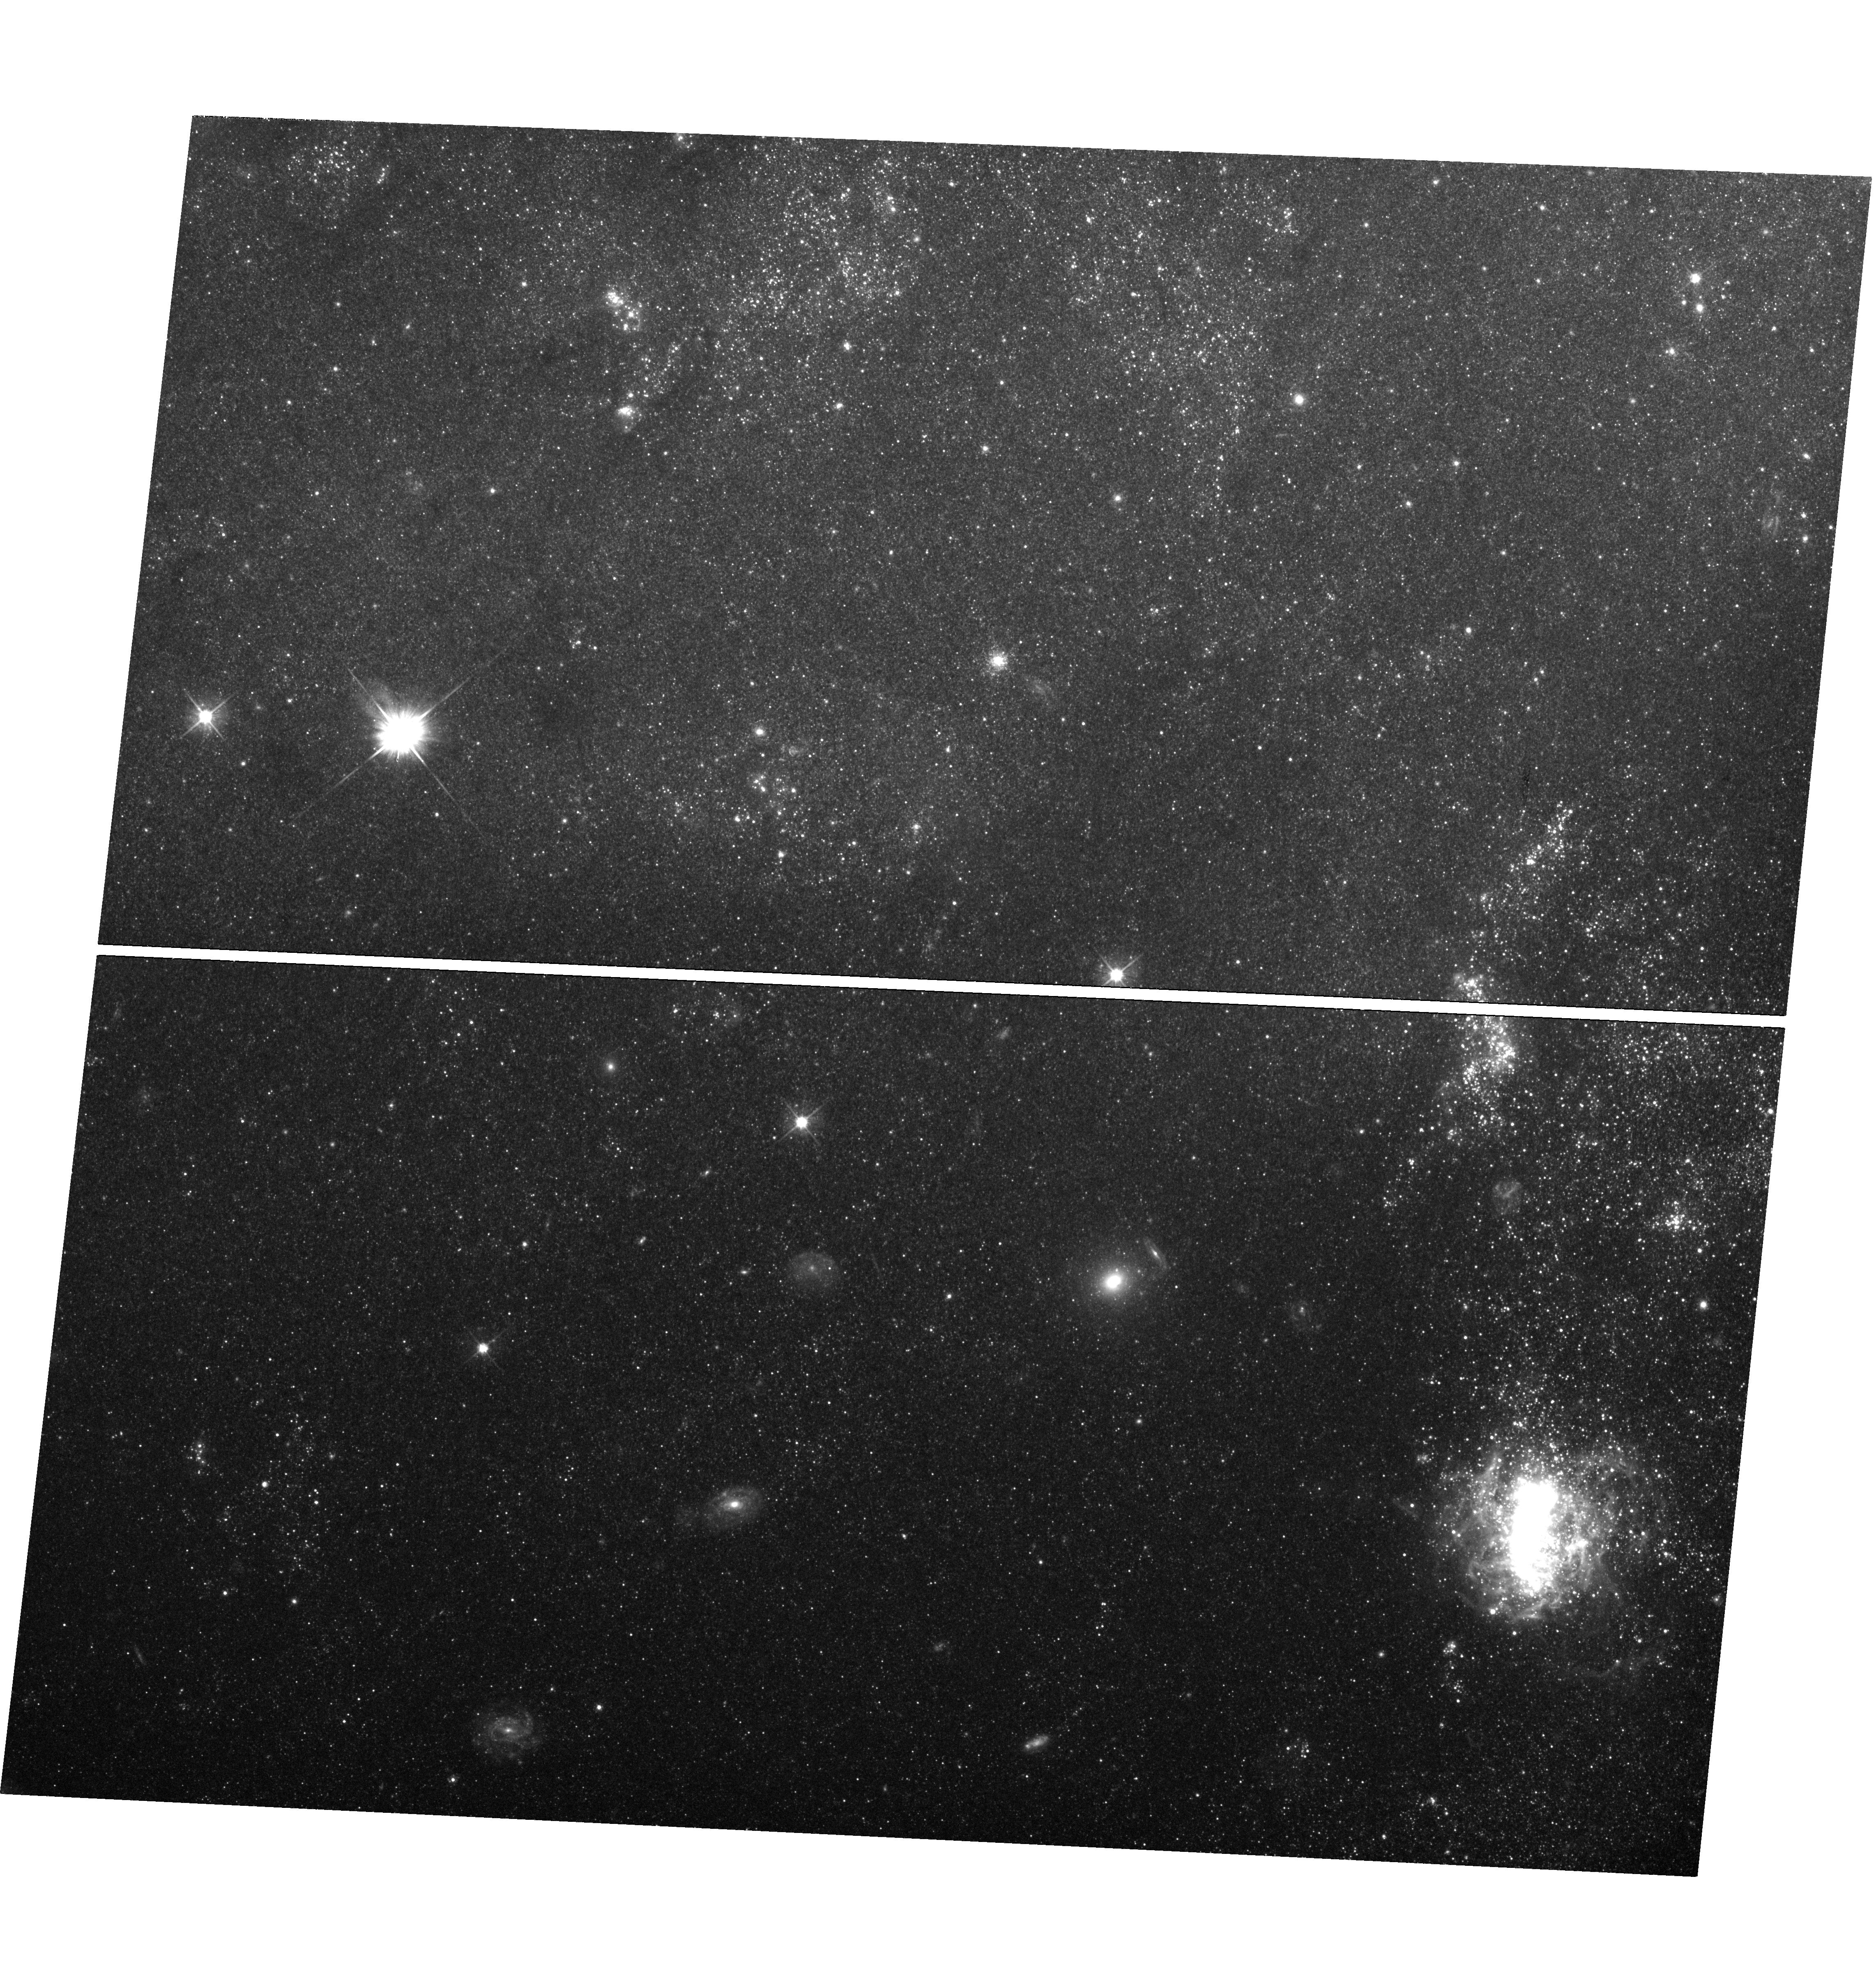
Target: SN-2011FE-UVIS
Instrument: WFC3/UVIS
Filter: F555W
Exposure: 1.4 h
Observation ID: hst_14678_01_wfc3_uvis_f555w_id6v01

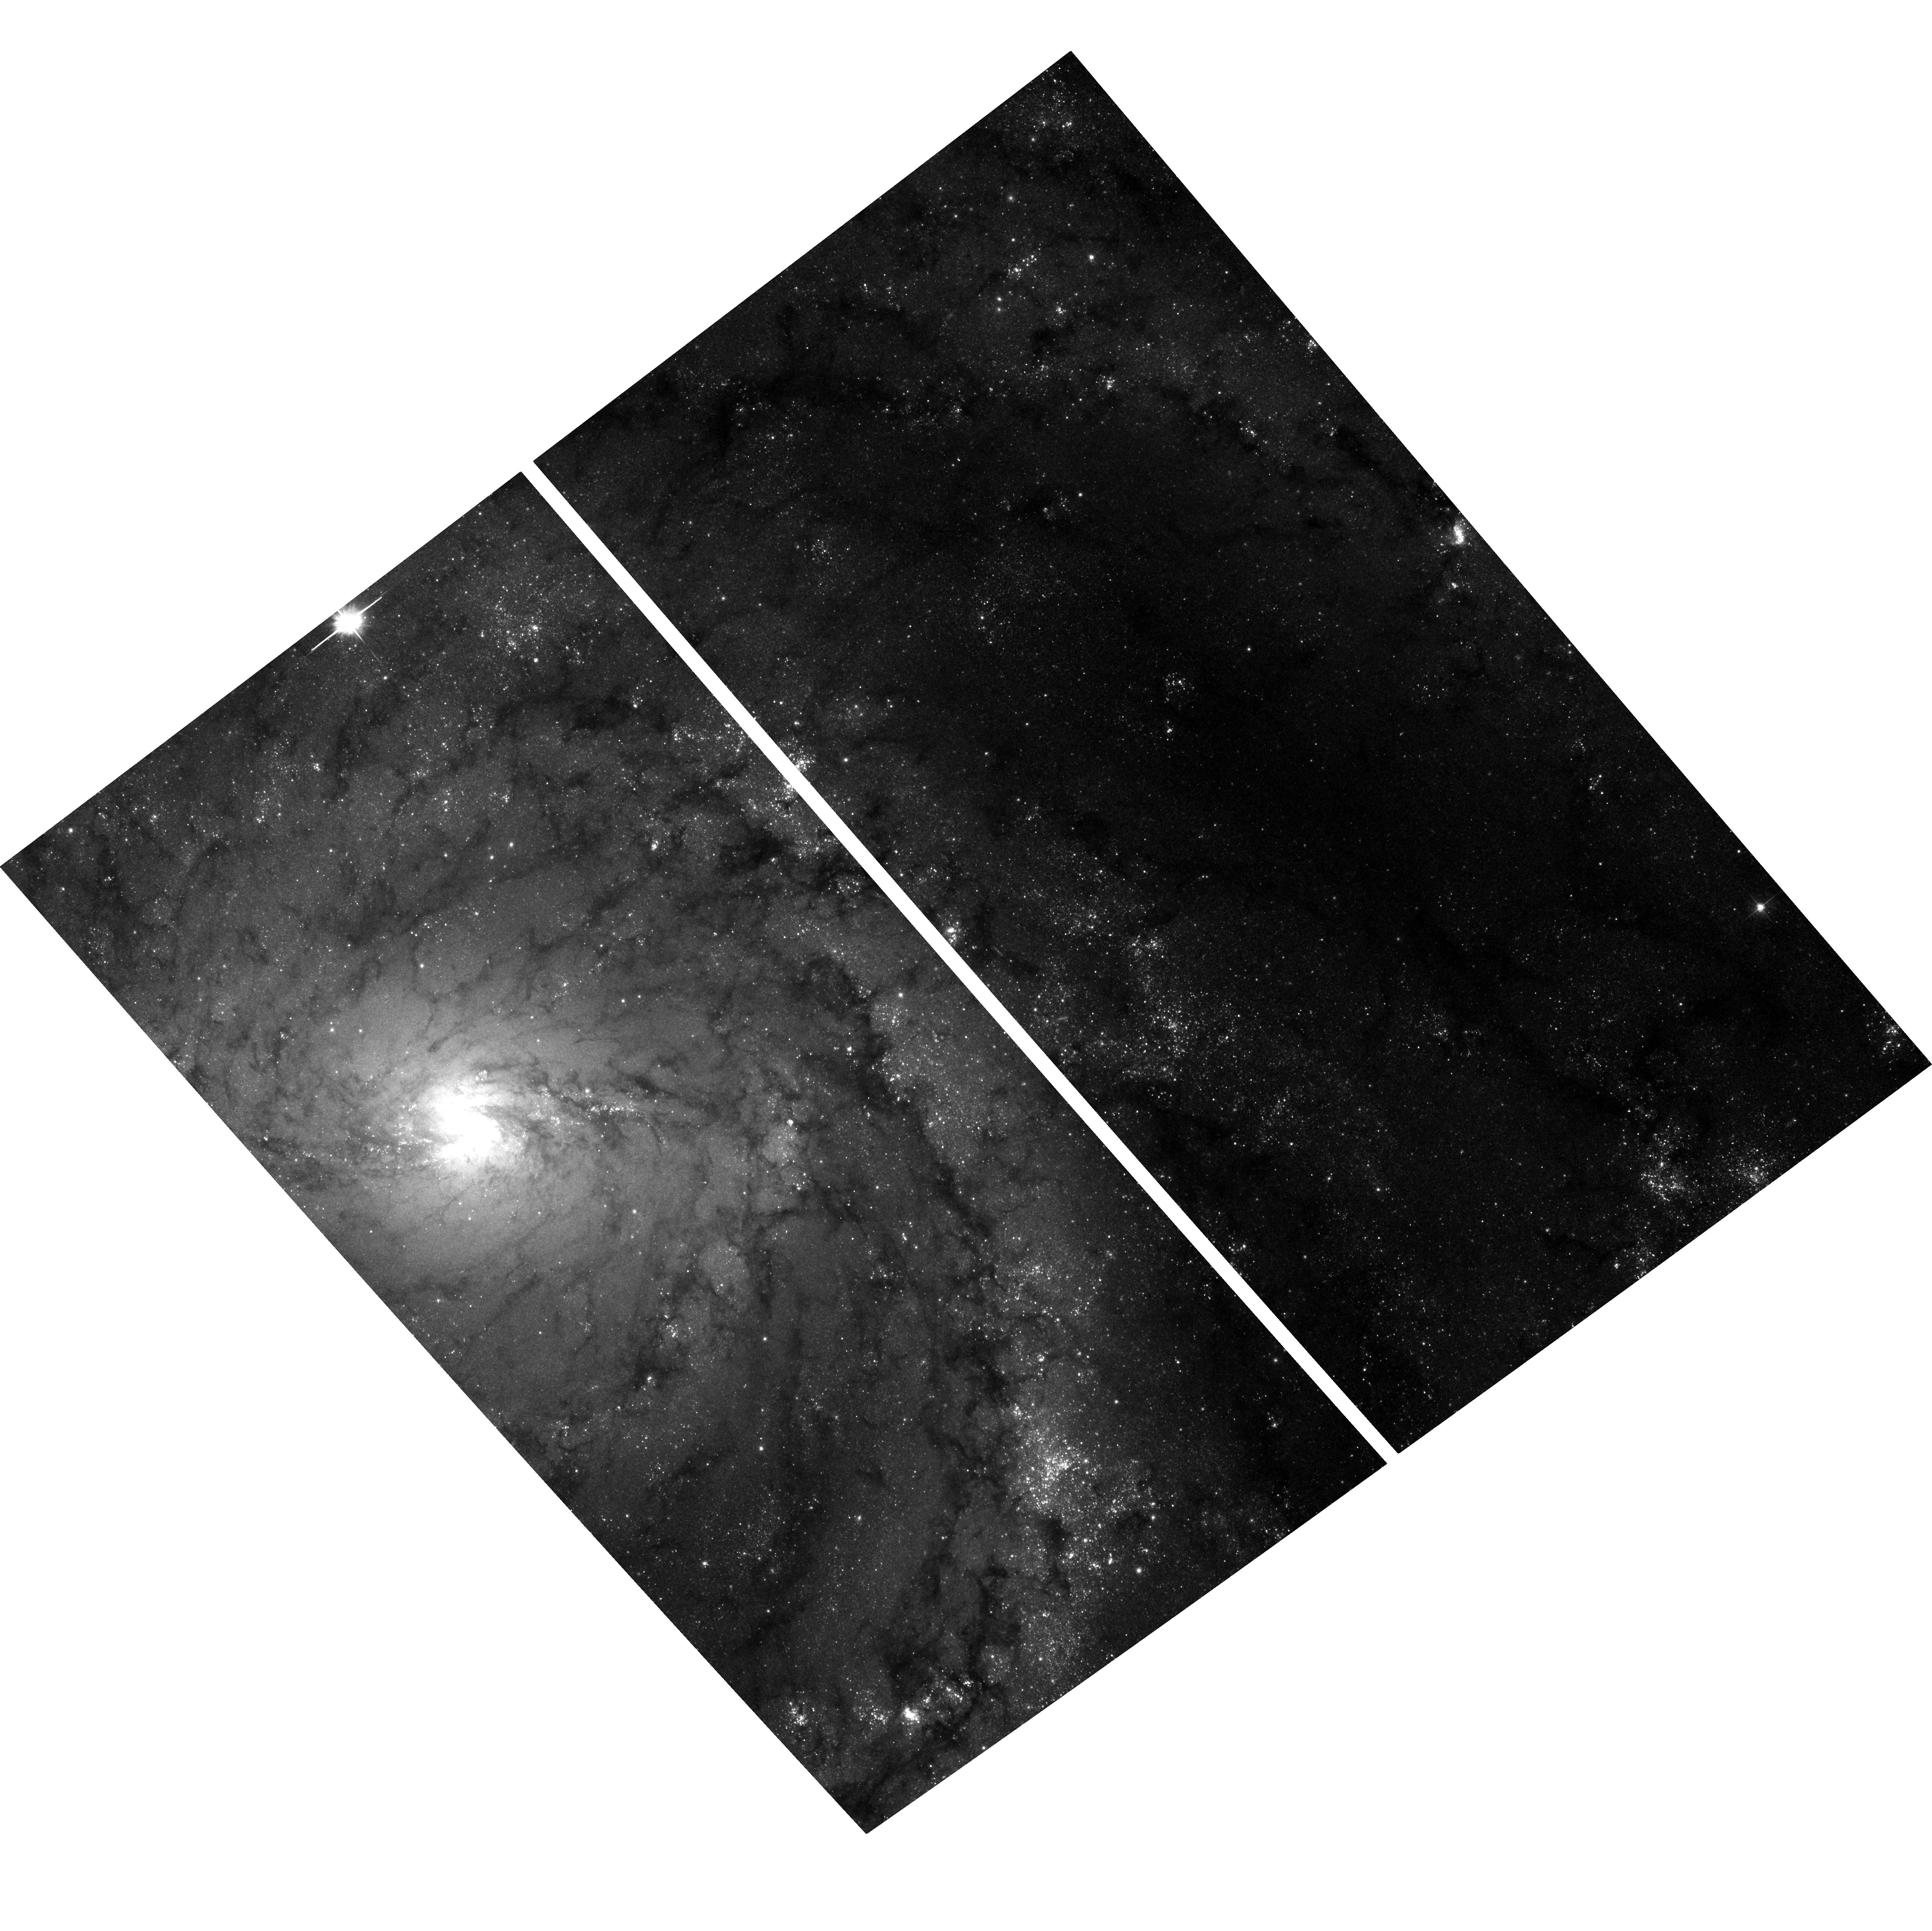
Target: field at RA 210.771°, Dec 54.354°
Instrument: ACS/WFC
Filter: F555W
Exposure: 1.4 h
Observation ID: hst_14678_01_acs_wfc_f555w_jd6v01

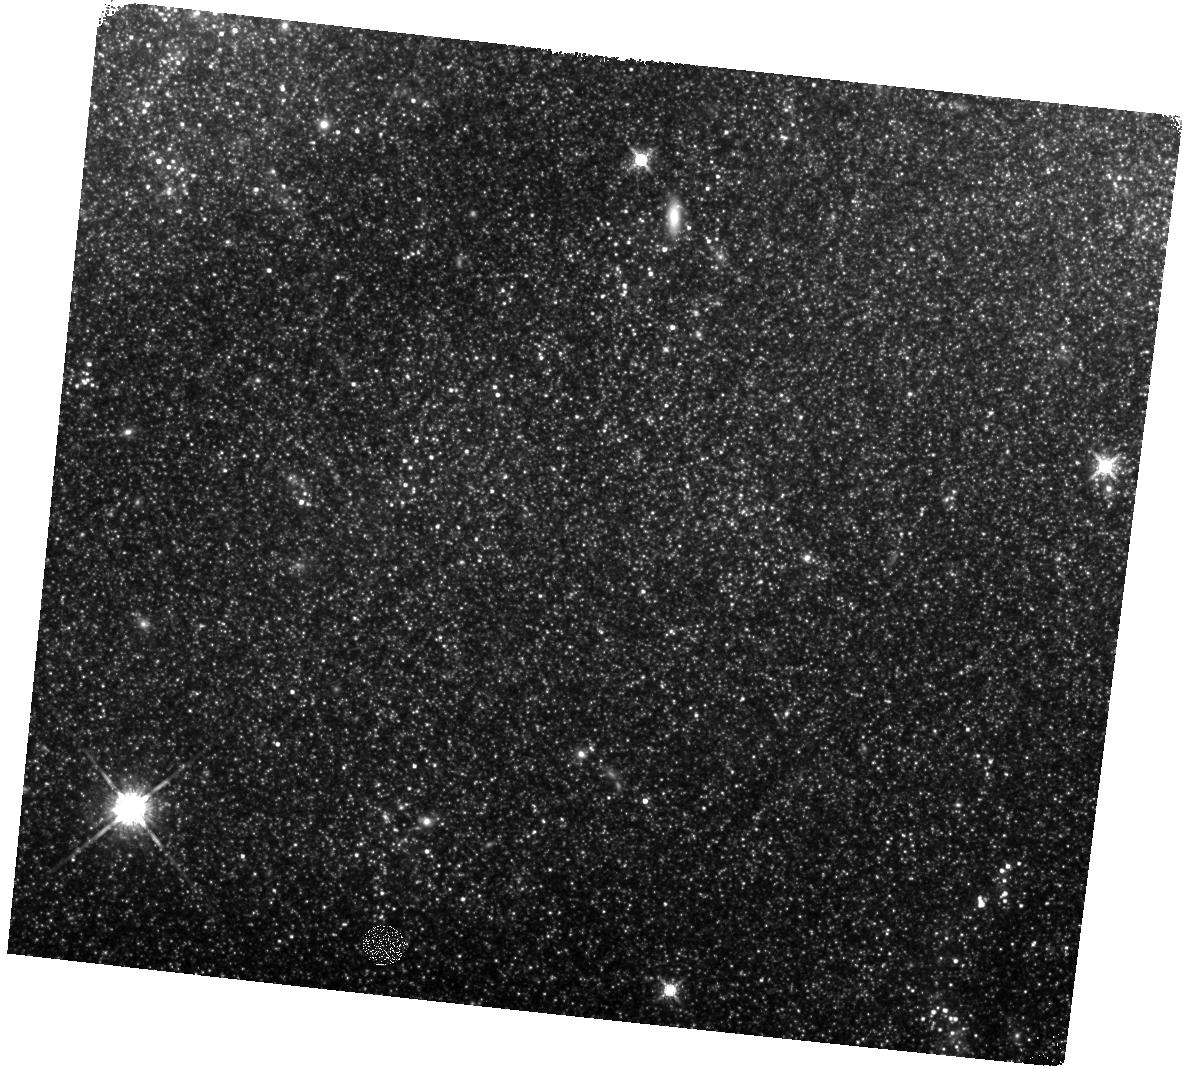
Target: SN-2011FE-IR
Instrument: WFC3/IR
Filter: F160W
Exposure: 32 min
Observation ID: hst_14678_02_wfc3_ir_f160w_id6v02

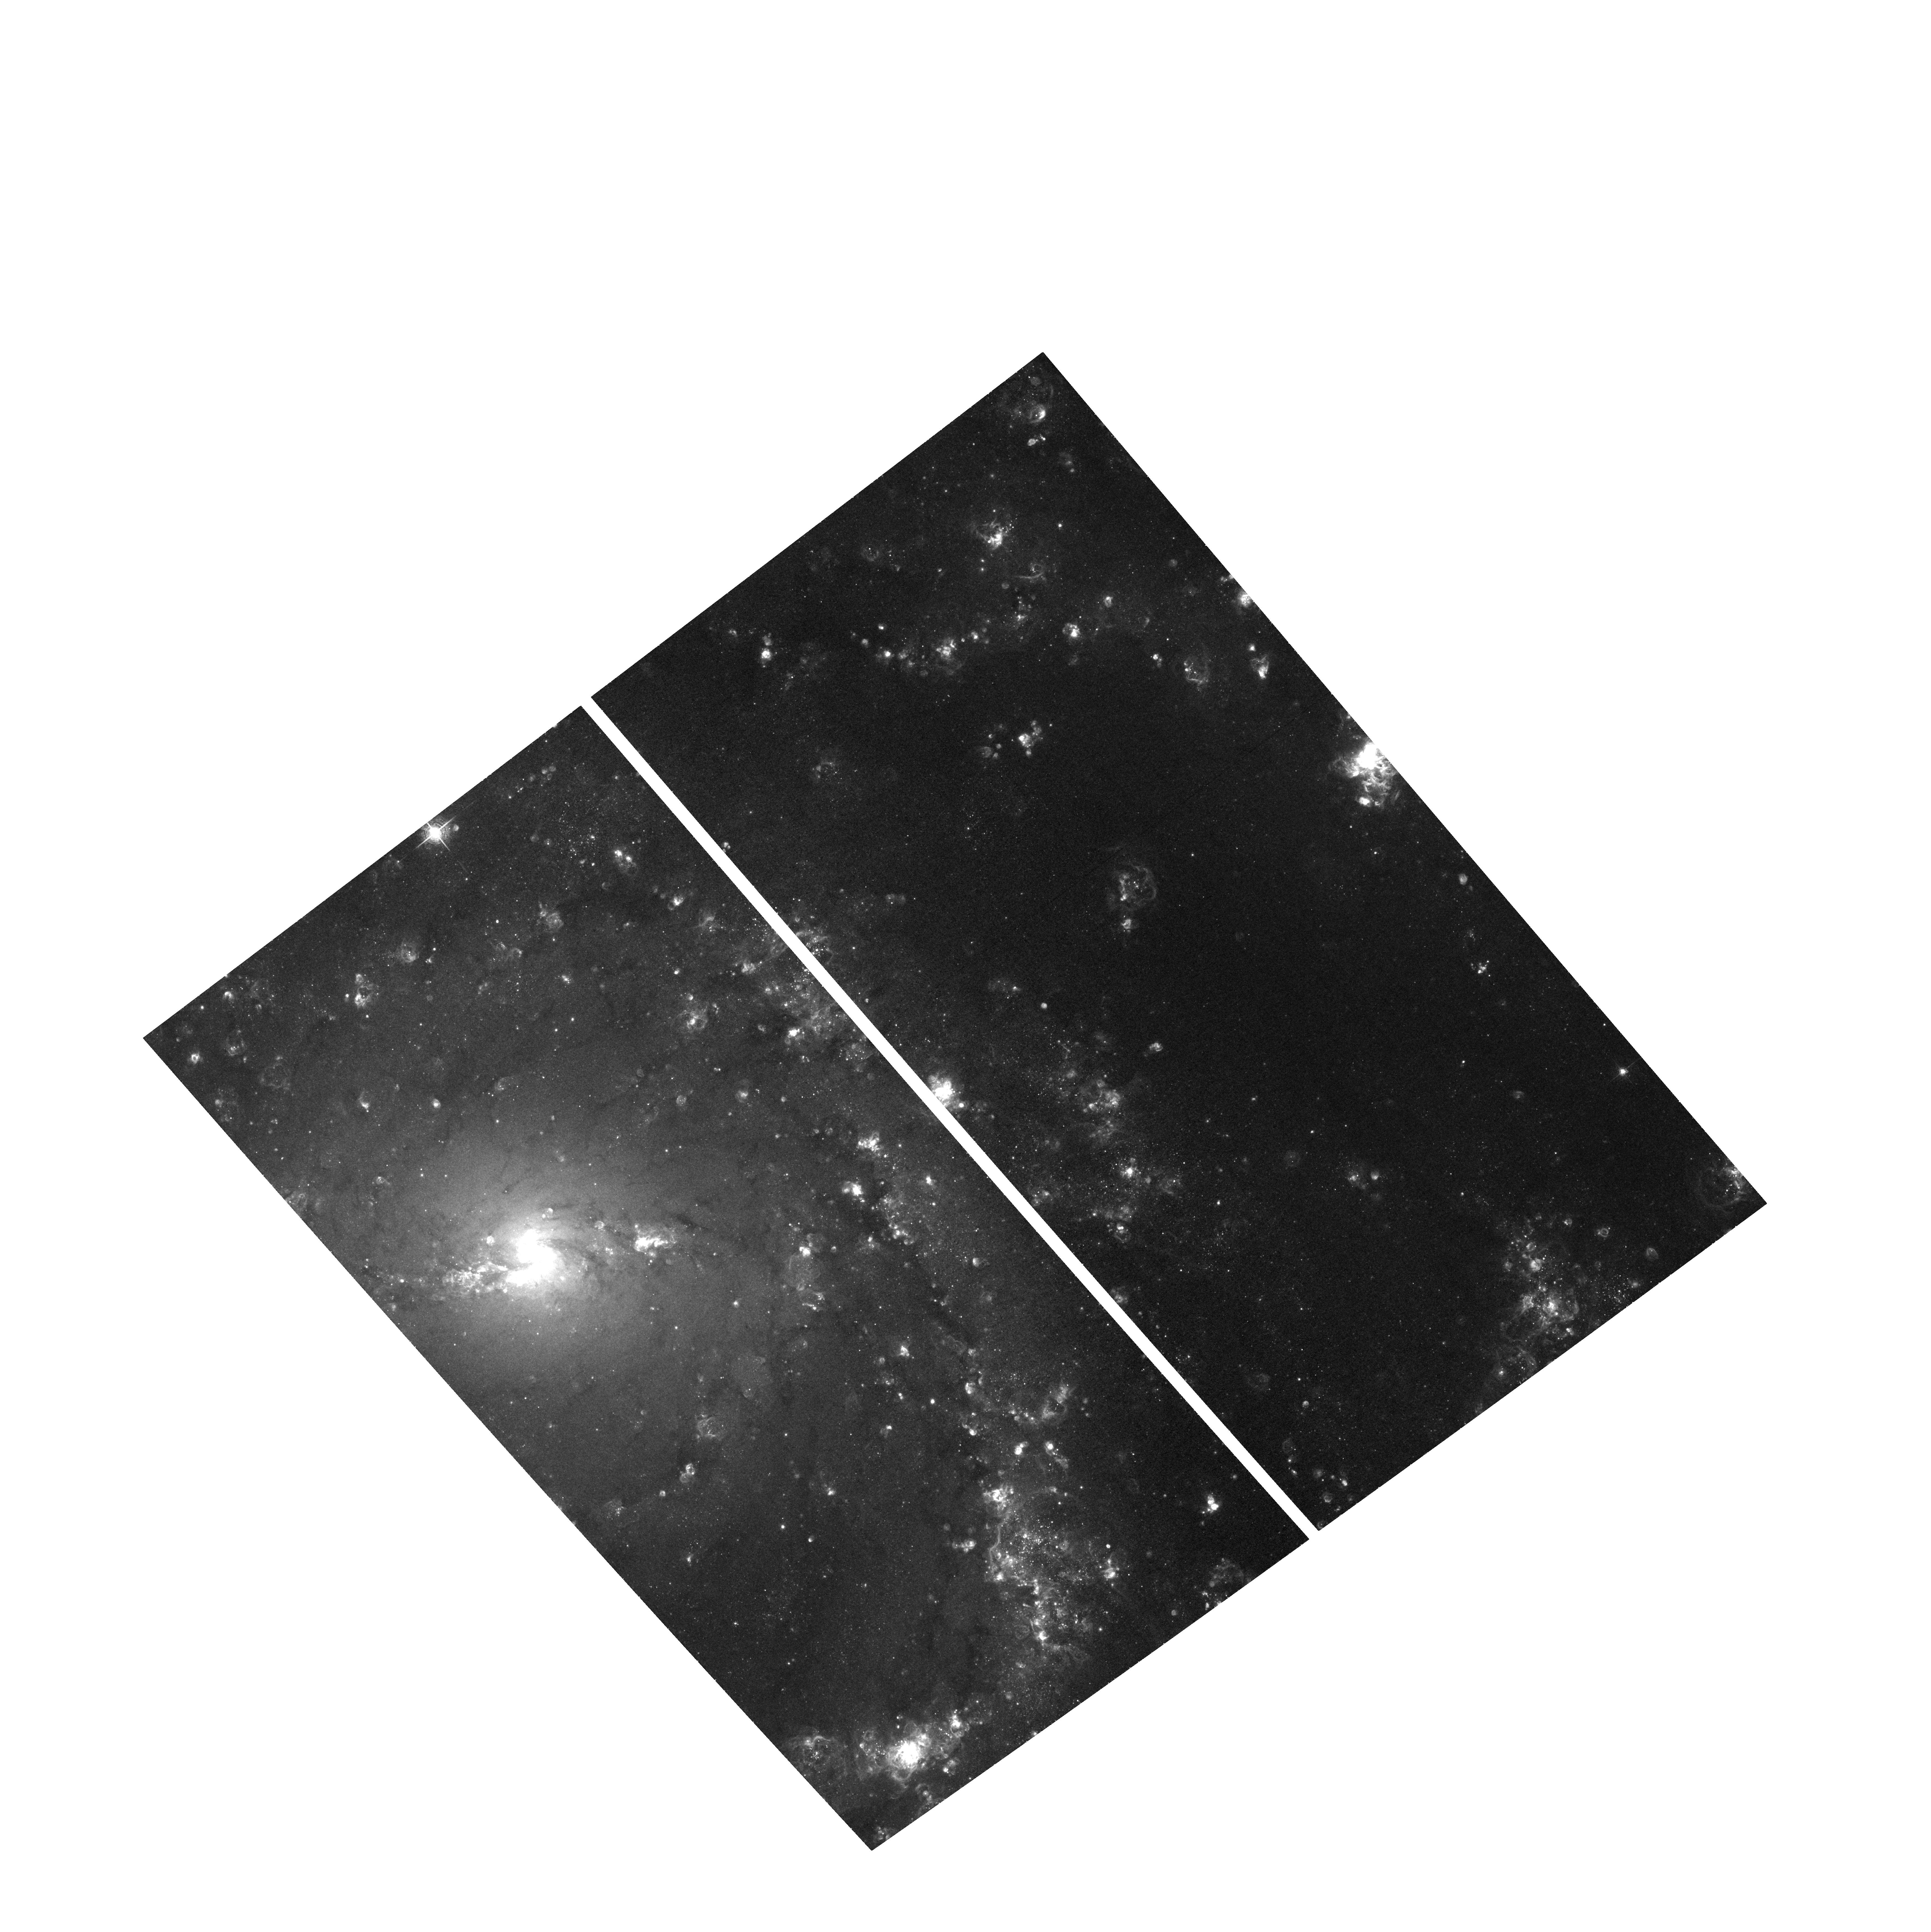
Target: field at RA 210.771°, Dec 54.354°
Instrument: ACS/WFC
Filter: F658N
Exposure: 1.5 h
Observation ID: hst_14678_02_acs_wfc_f658n_jd6v02

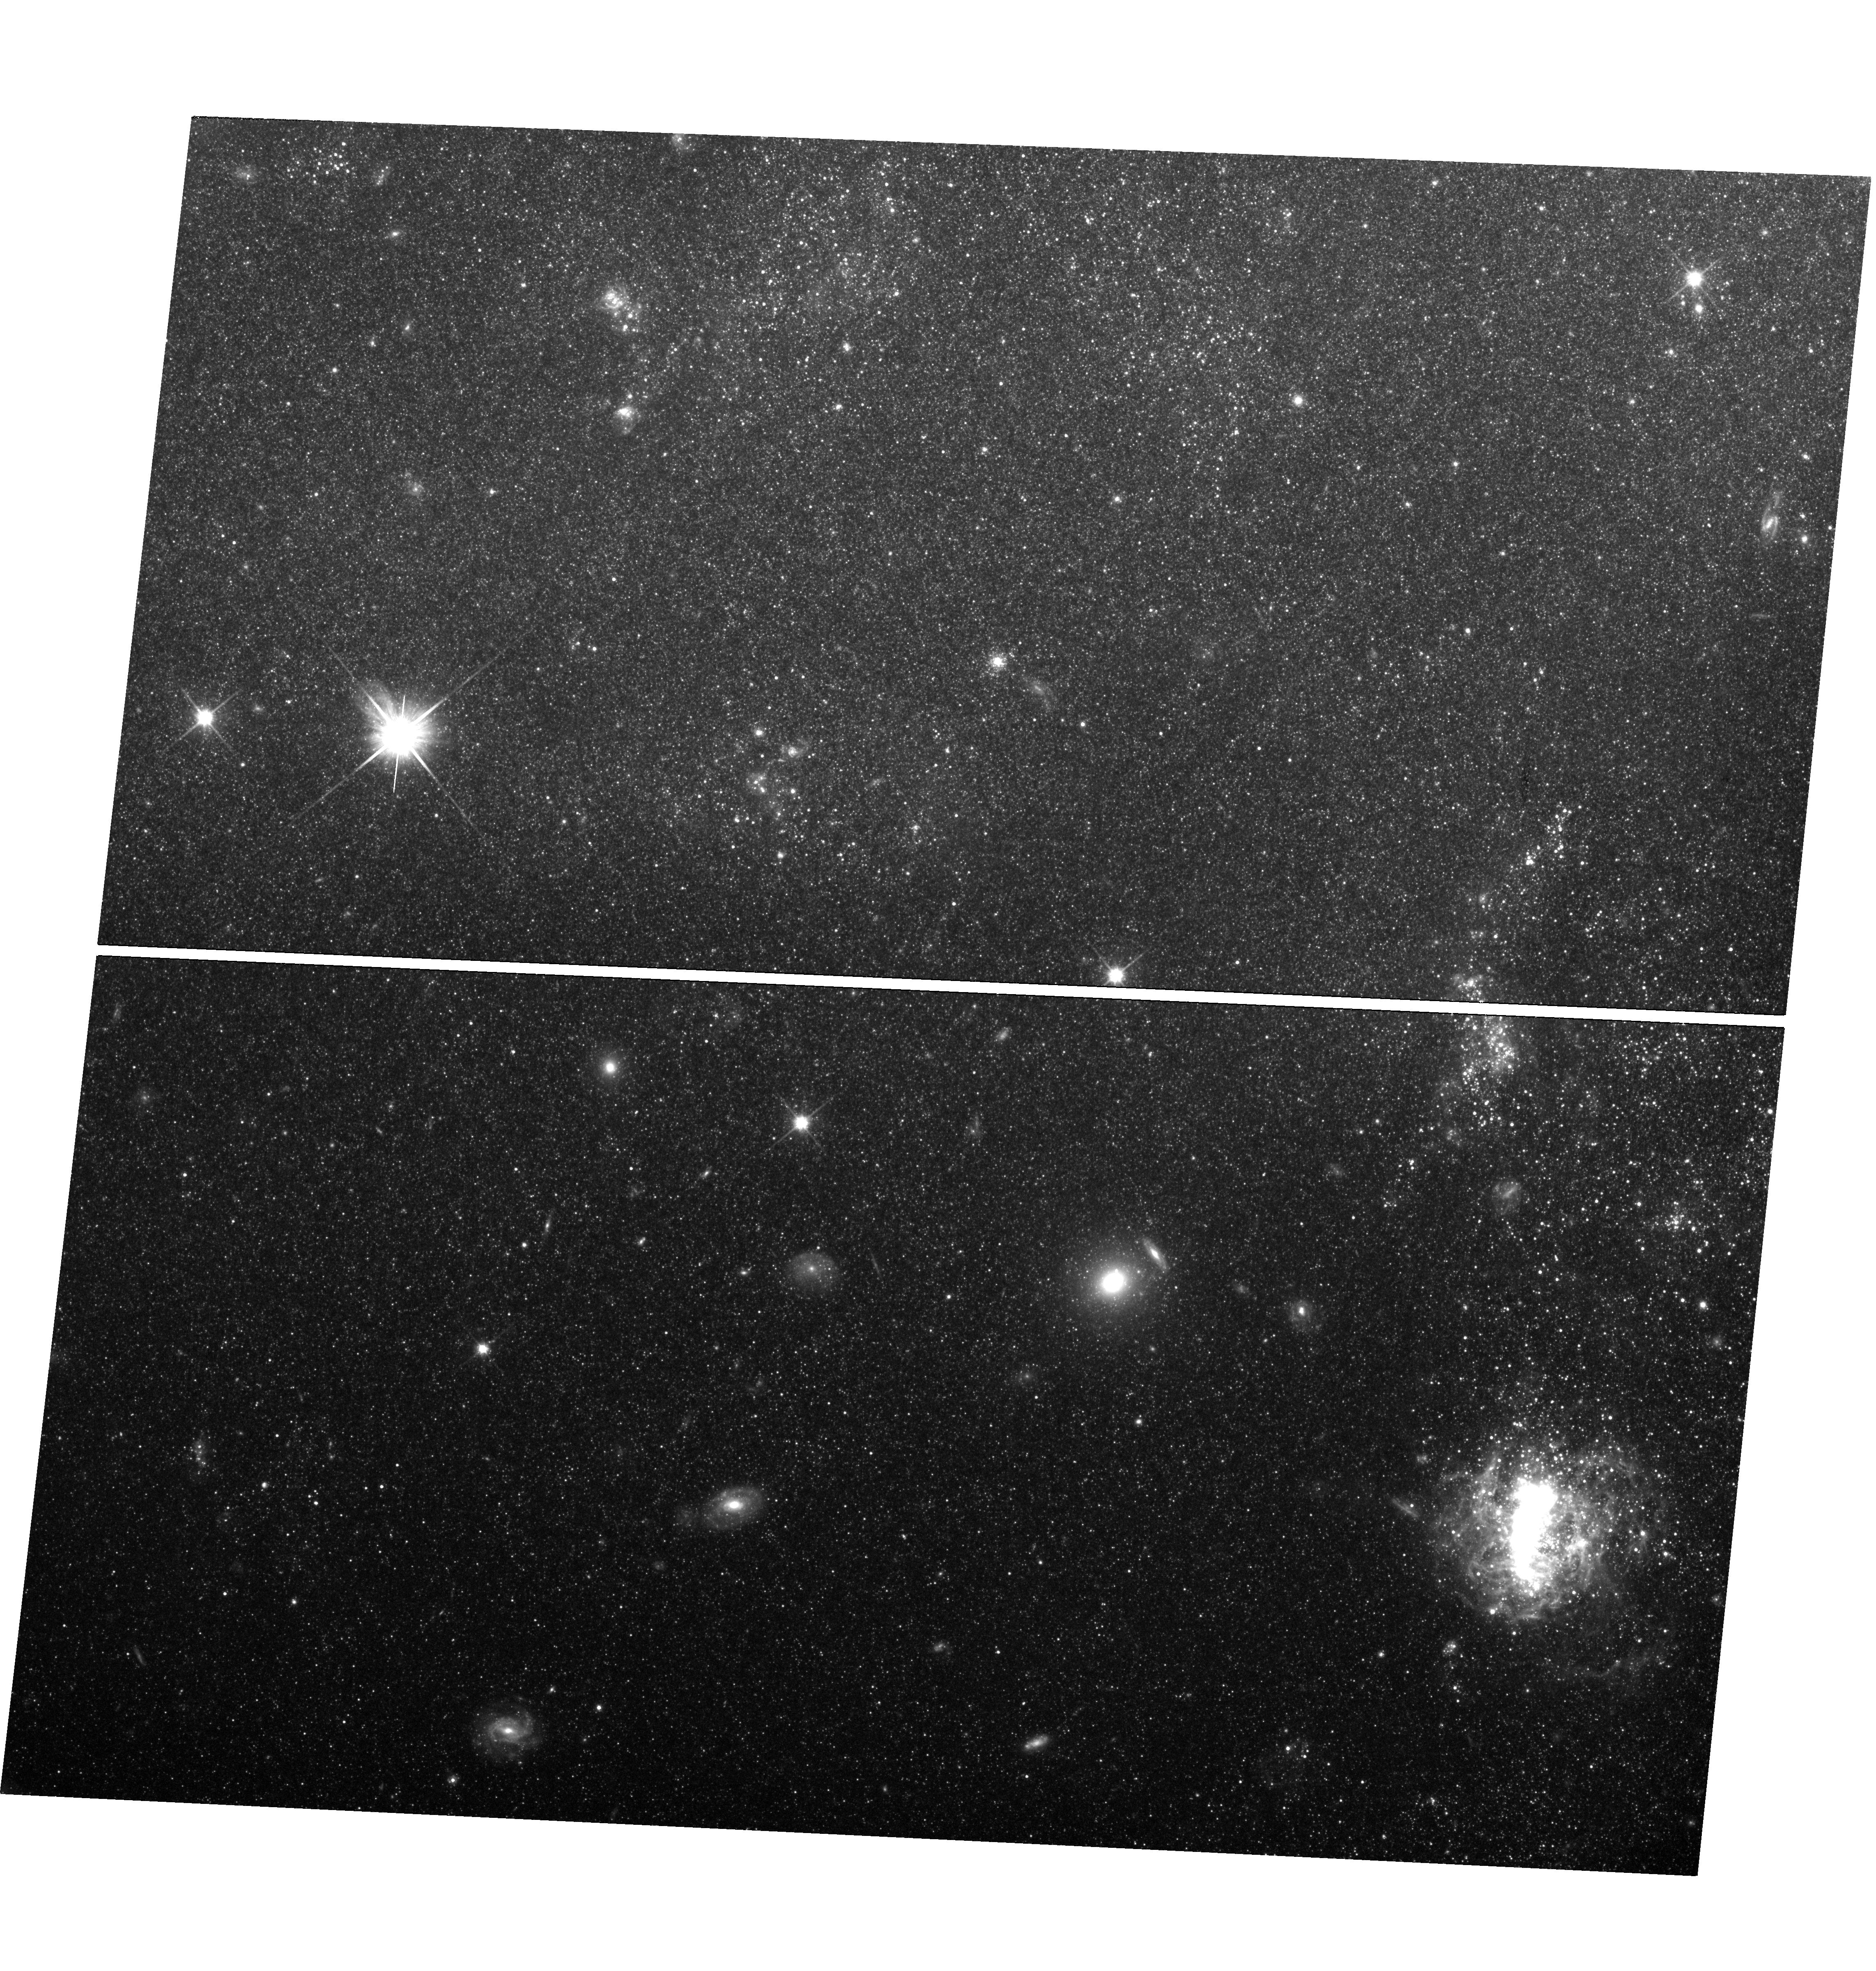
Target: SN-2011FE-UVIS
Instrument: WFC3/UVIS
Filter: F600LP
Exposure: 1.5 h
Observation ID: hst_14678_02_wfc3_uvis_f600lp_id6v02

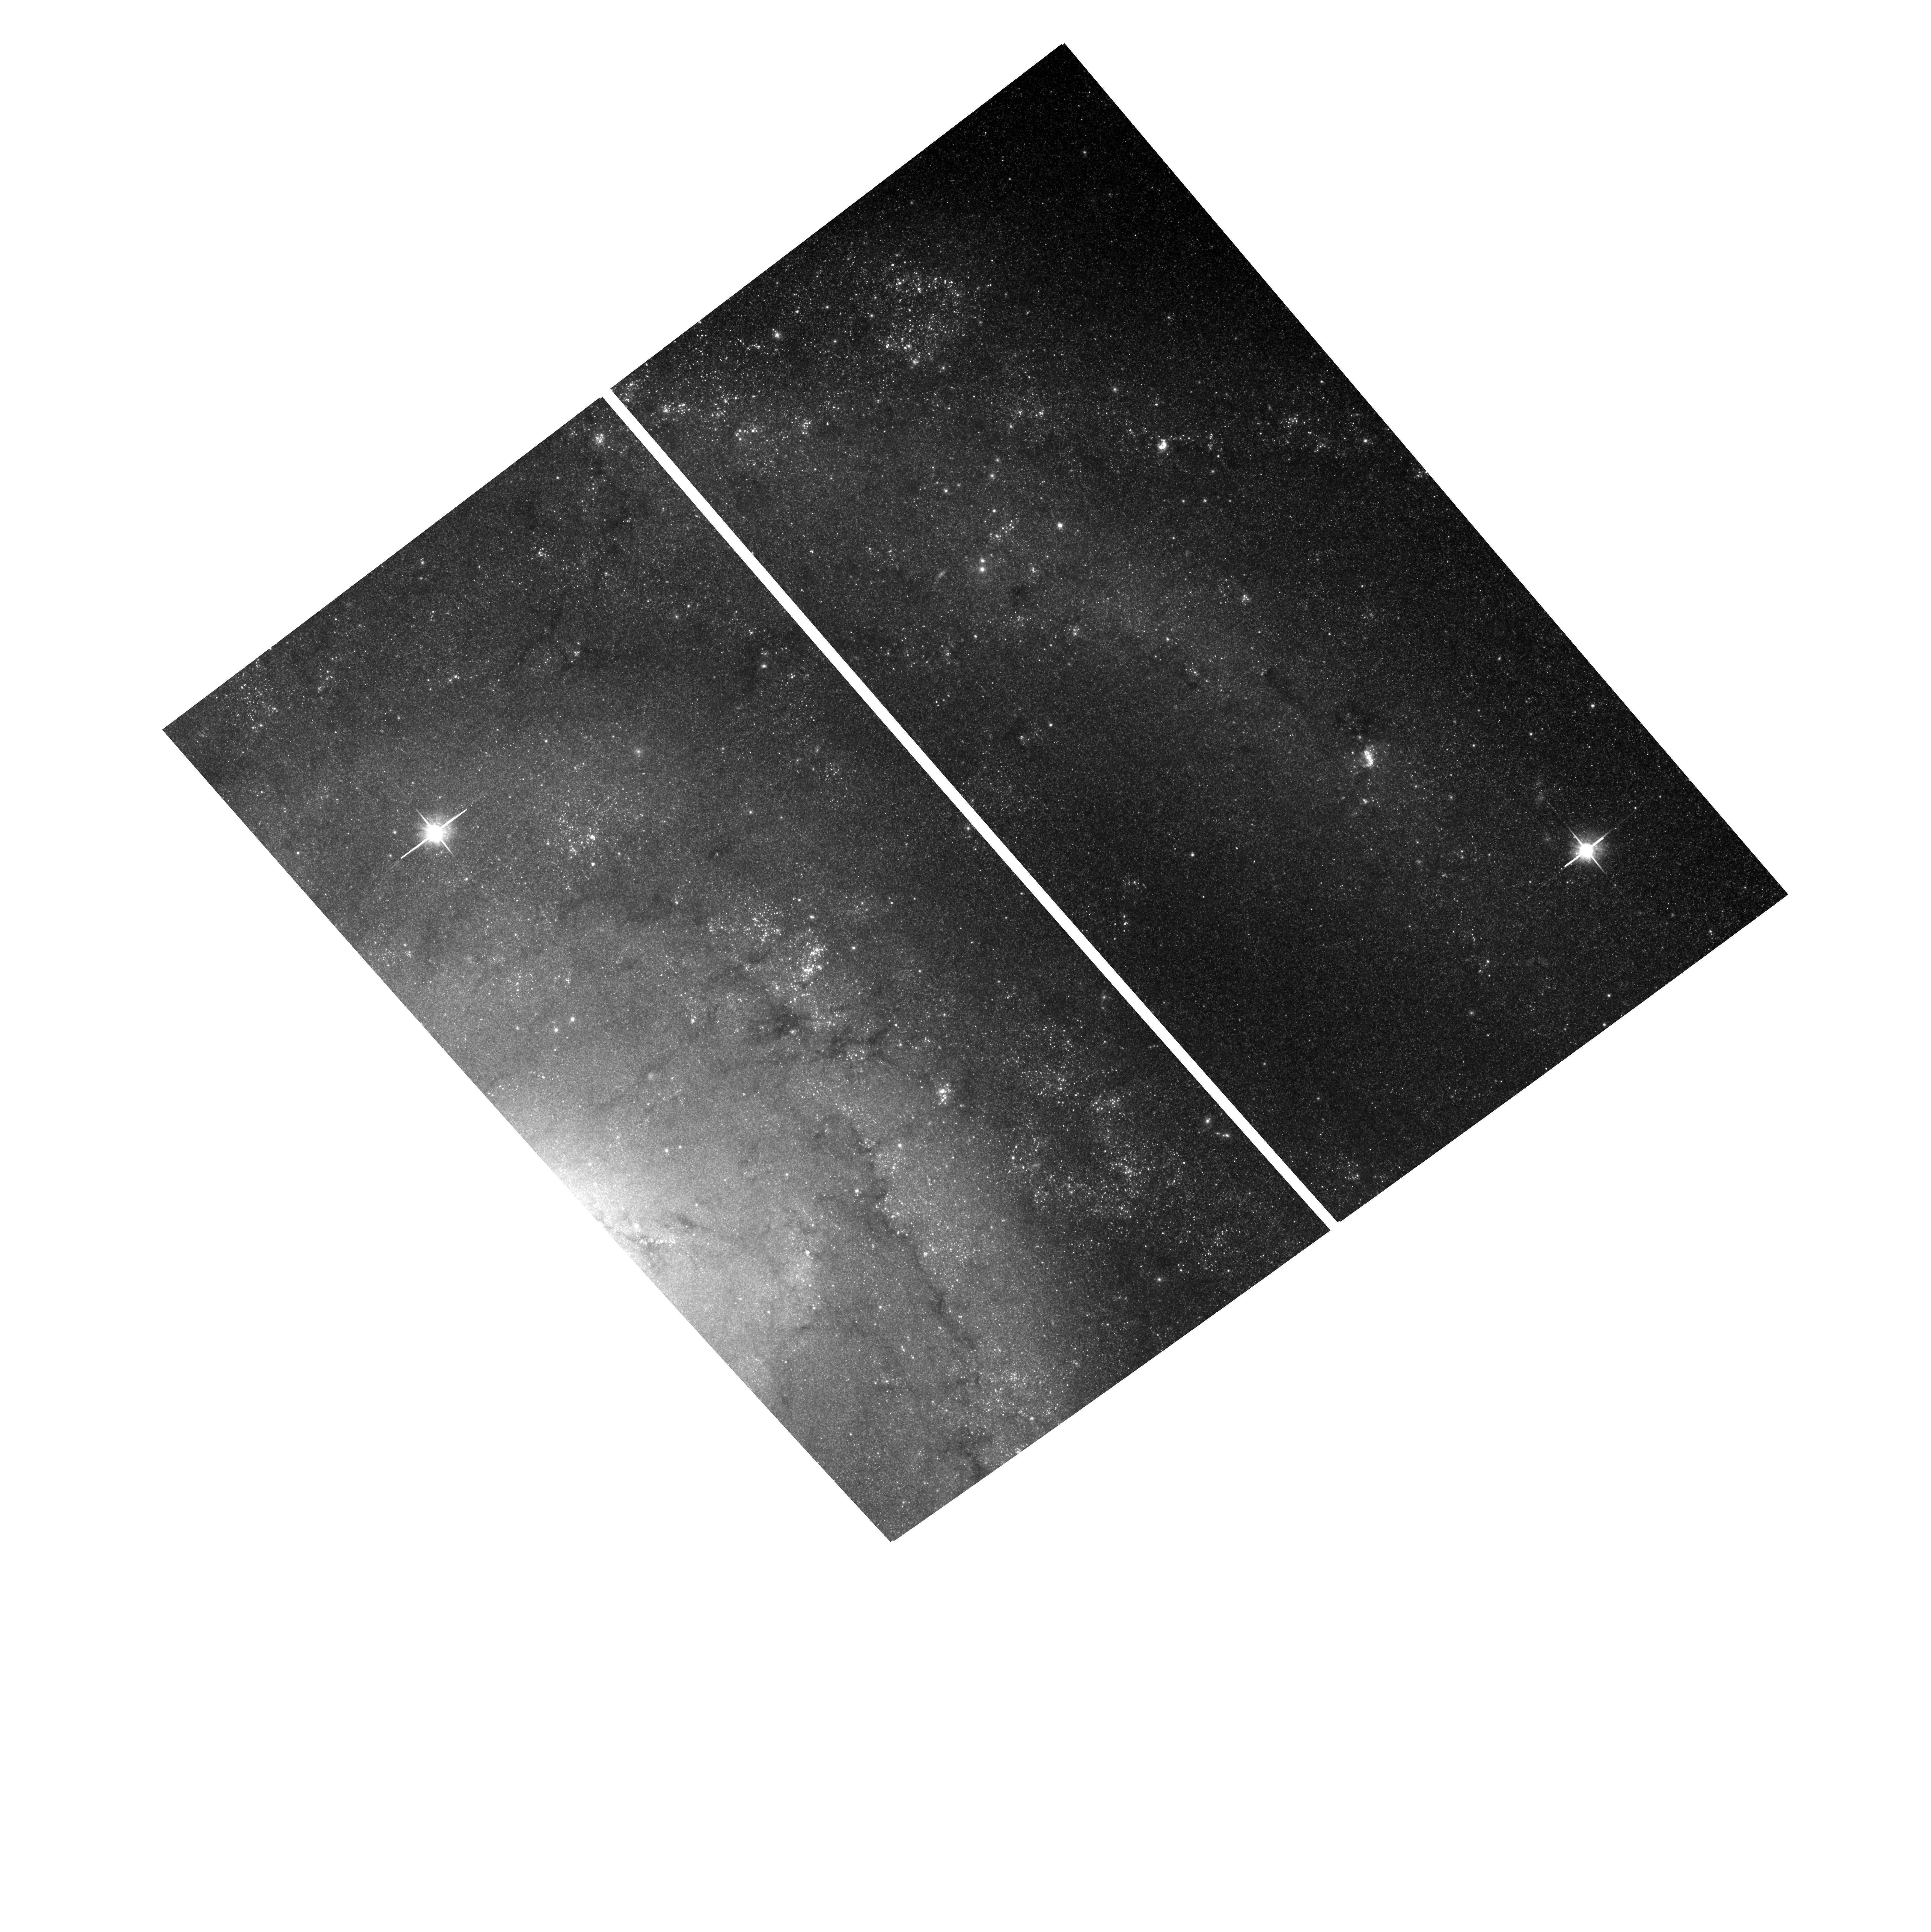
Target: field at RA 210.769°, Dec 54.370°
Instrument: ACS/WFC
Filter: F814W
Exposure: 1.4 h
Observation ID: hst_14678_02_acs_wfc_f814w_jd6v02

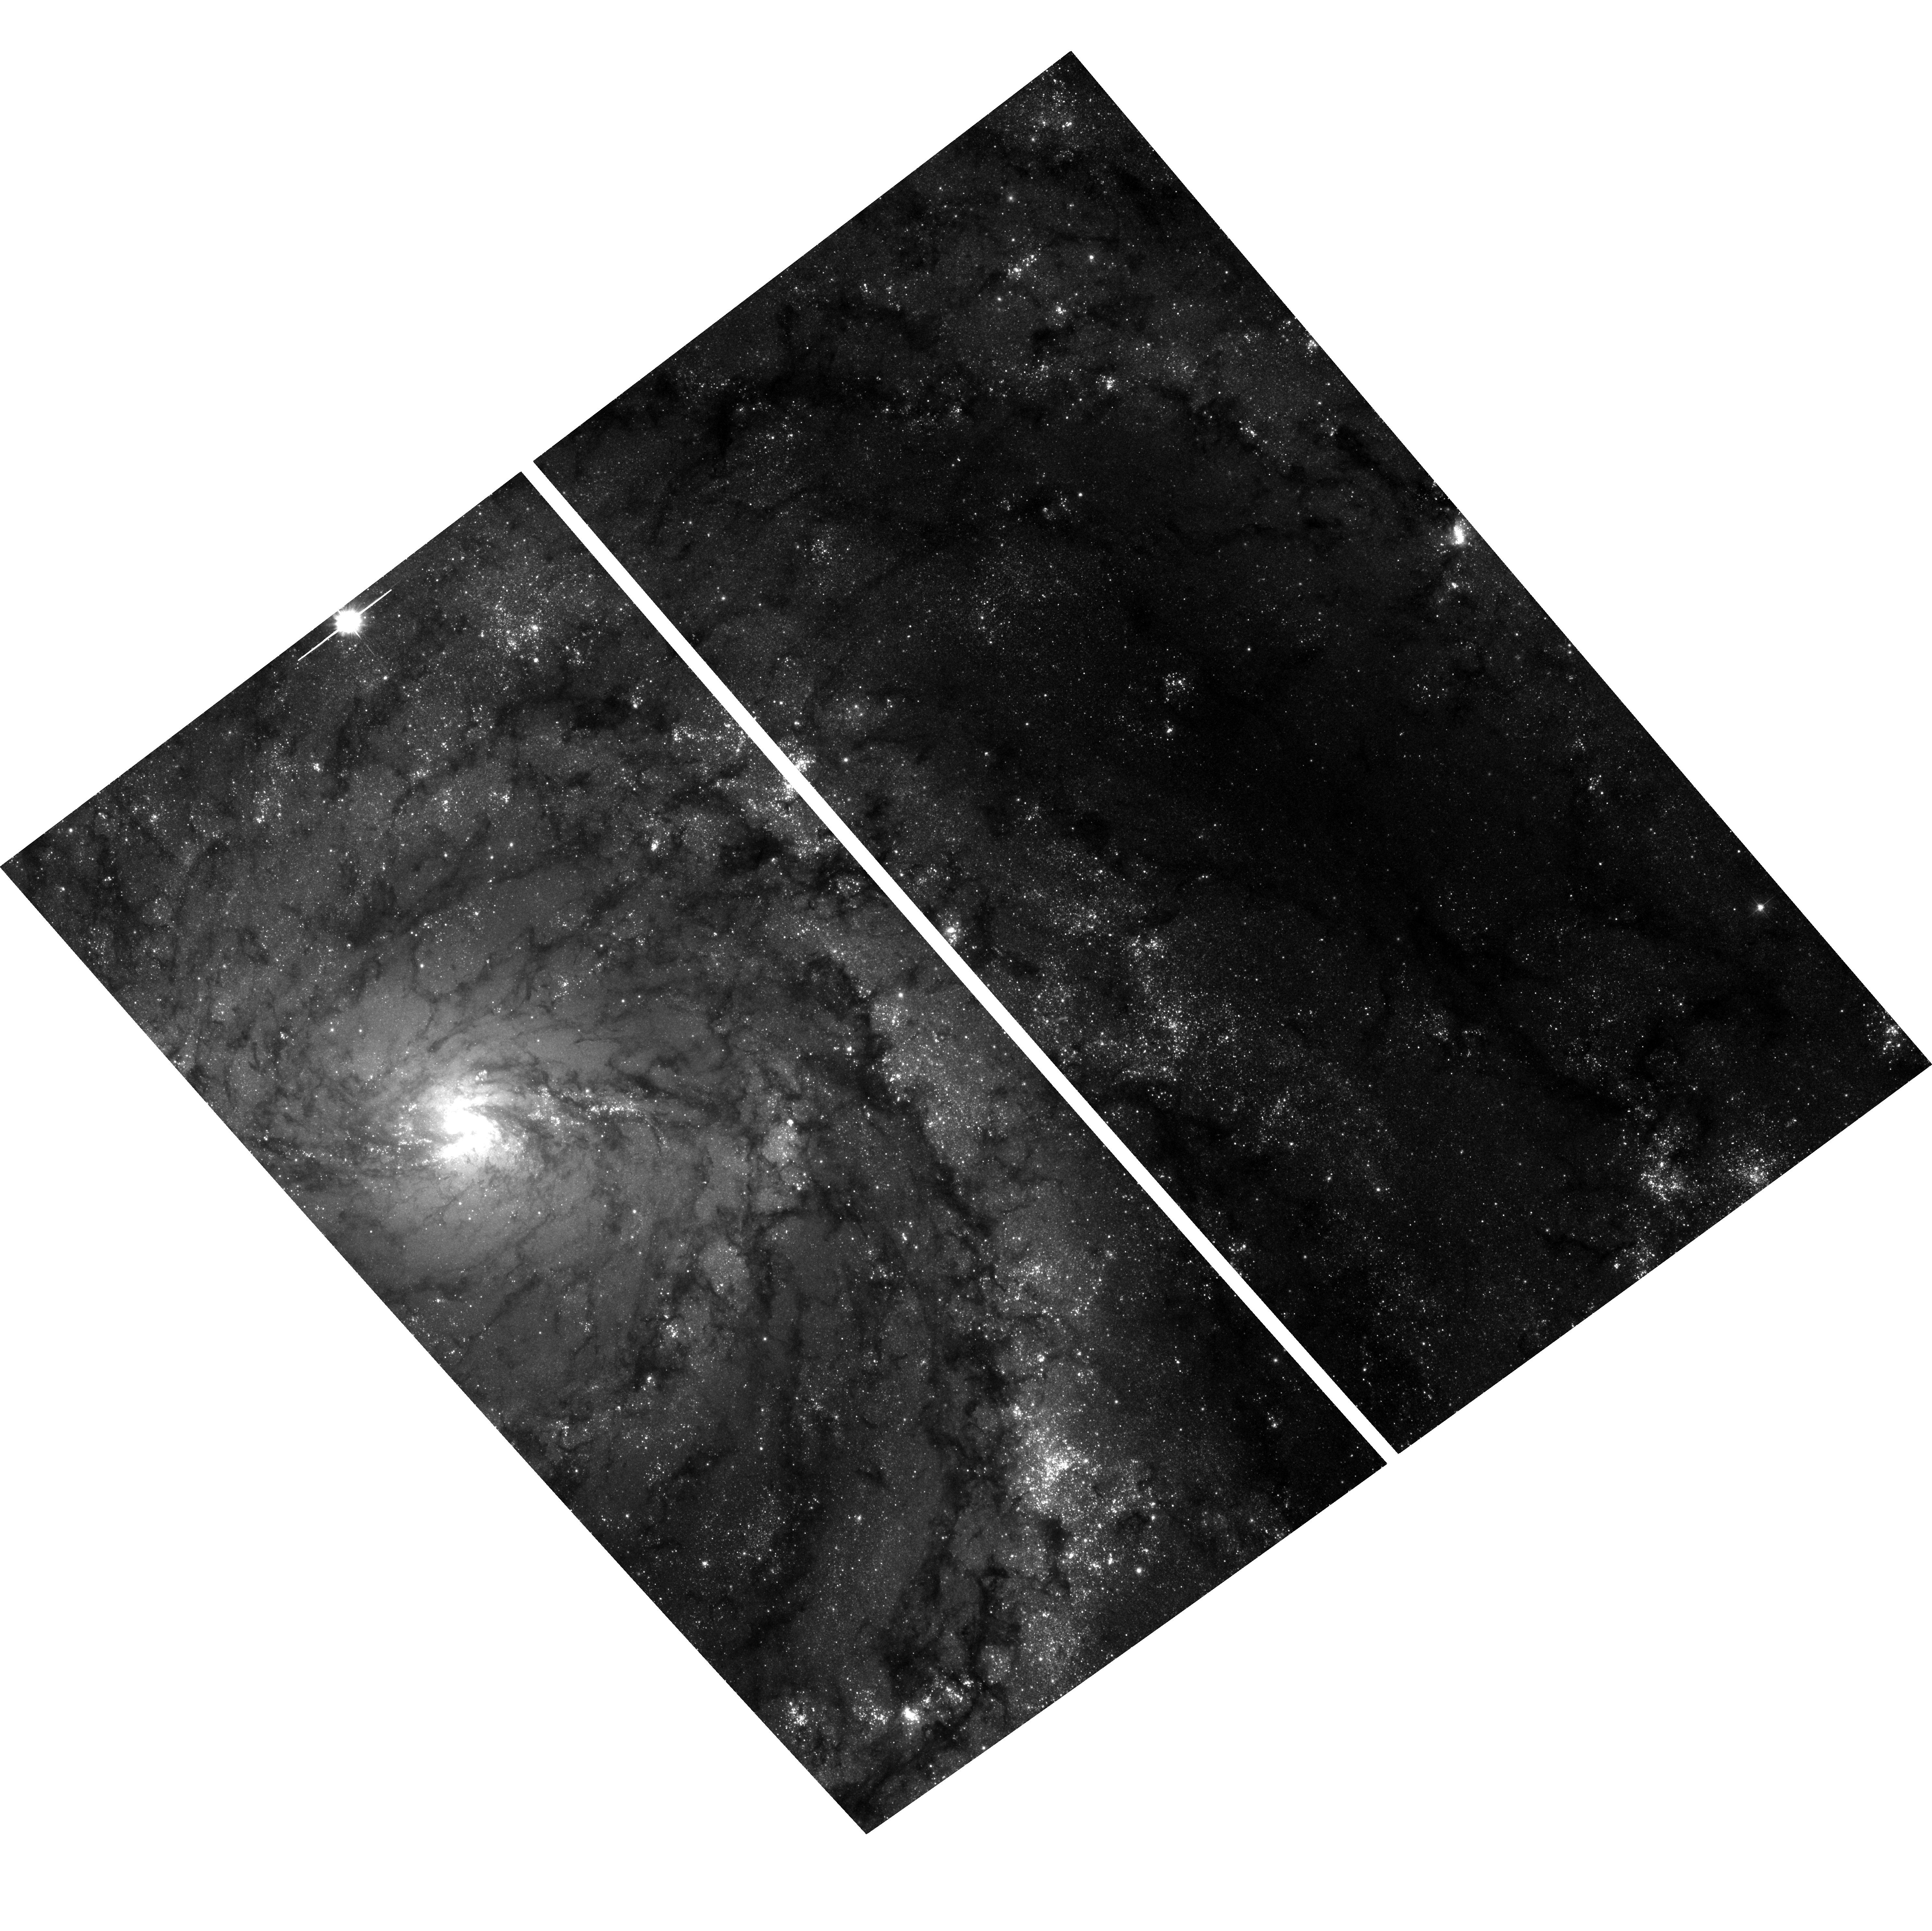
Target: field at RA 210.771°, Dec 54.354°
Instrument: ACS/WFC
Filter: F435W
Exposure: 1.5 h
Observation ID: hst_14678_01_acs_wfc_f435w_jd6v01

Whimper of a Bang: Documenting the Final Days of the Nearby Type Ia Supernova 2011fe (PI: Shappee, Benjamin John)

Even though SNe Ia are crucial to cosmological studies as distance indicators, the exact nature of these systems remains theoreltically ambiguous and observationally elusive. However, there is a new hope. The very late-time light curves of SNe Ia harbor important clues to the natures of their progenitor systems. First, the ejecta from the SN will shock heat a non-degenerate companion, leaving it luminous and visible at very late times after the SN has faded . Second, due to nucleosynthetic effects during the explosion, single and double degenerate SNe Ia models are predicted to produce vastly differing amounts of 57Co and 55Fe. 57Co and 55Fe dominate the power of the very late time light curves of SNe Ia after >1050 days after the initial explosion. Broadband observations of the bolometric luminosity at these epochs have the ability to measure the ratio of these two isotopes and thus discriminate between progenitor models. As the brightest SN Ia in nearly 40 years, SN 2011fe offers a prime opportunity to follow a SN Ia to such late epochs. Here we propose HST WFC3 optical and IR photometry of SN 2011fe to observe the transition from a 57Co to a 55Fe powered lightcurve and to constrain a possible shock-heated companion. These observations will place unique constraints on progenitor systems of SNe Ia. SN 2011fe, having been already observed for more than 1600 days and a factor of four million in flux. The observations proposed here would follow SN 2011fe to an epoch 2.5 times later than any other SNe Ia. SN 2011fe is likely to remain the best studied normal SN Ia of our generation and if these observations are not made now, they will likely never be done with Hubble.